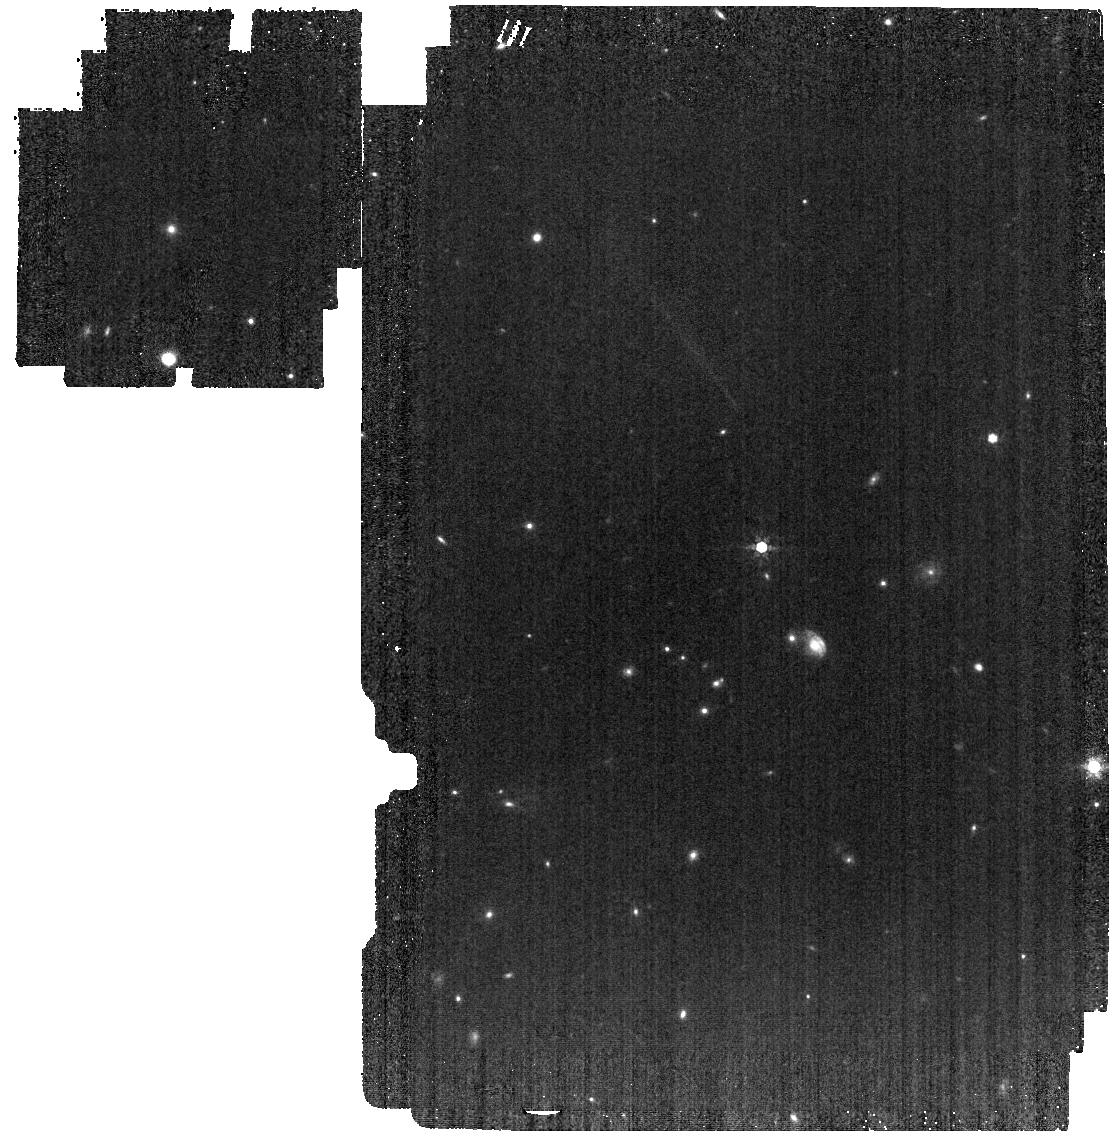
Target: GD-140. Instrument: MIRI. Filter: F770W. Exposure: 4 min. Observation ID: jw03621-o002_t001_miri_f770w

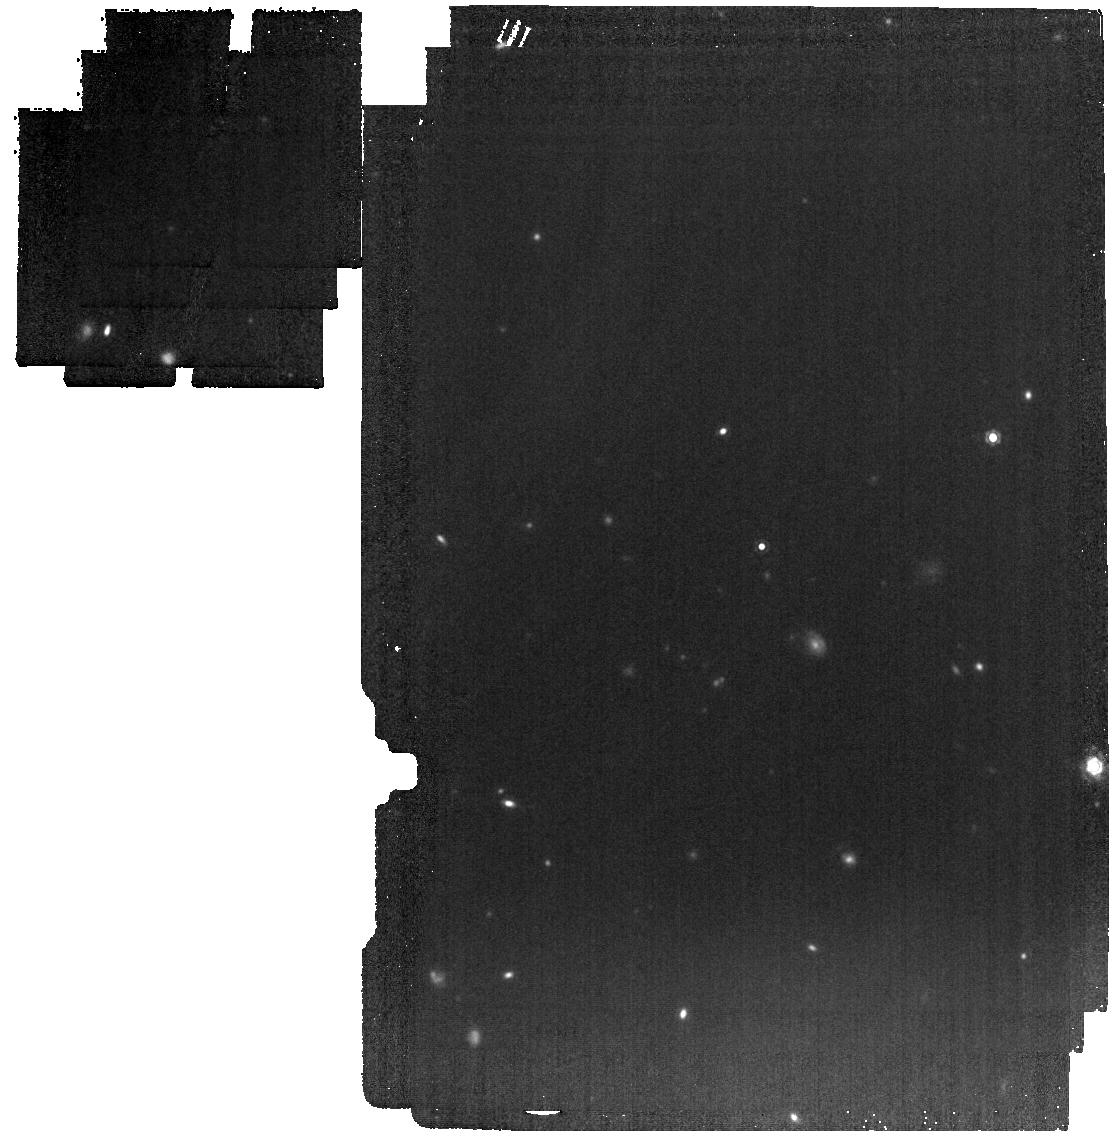
Target: GD-140. Instrument: MIRI. Filter: F1280W. Exposure: 4 min. Observation ID: jw03621-o002_t001_miri_f1280w

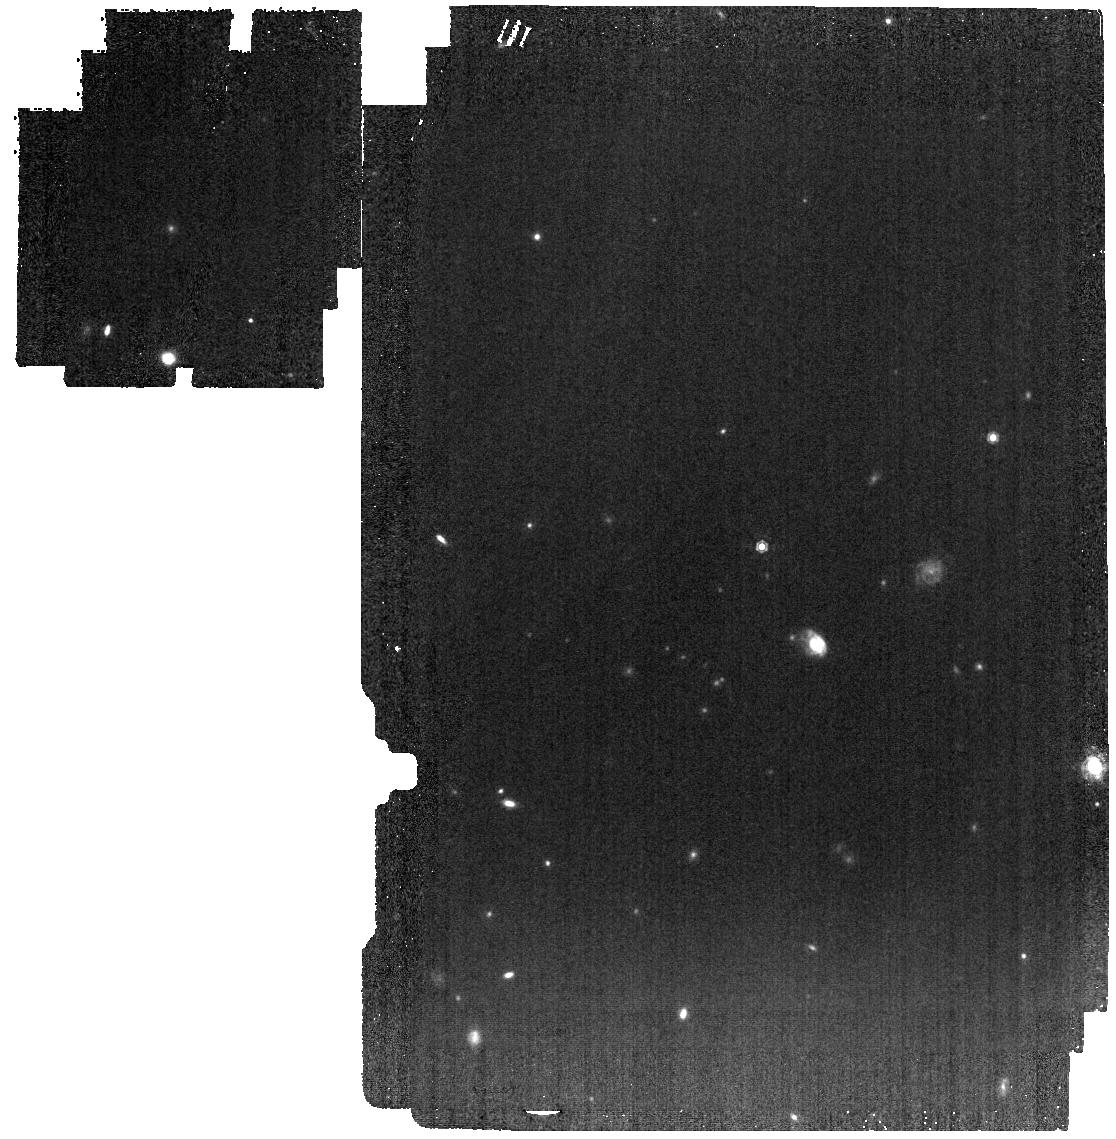
Target: GD-140. Instrument: MIRI. Filter: F1000W. Exposure: 4 min. Observation ID: jw03621-o002_t001_miri_f1000w

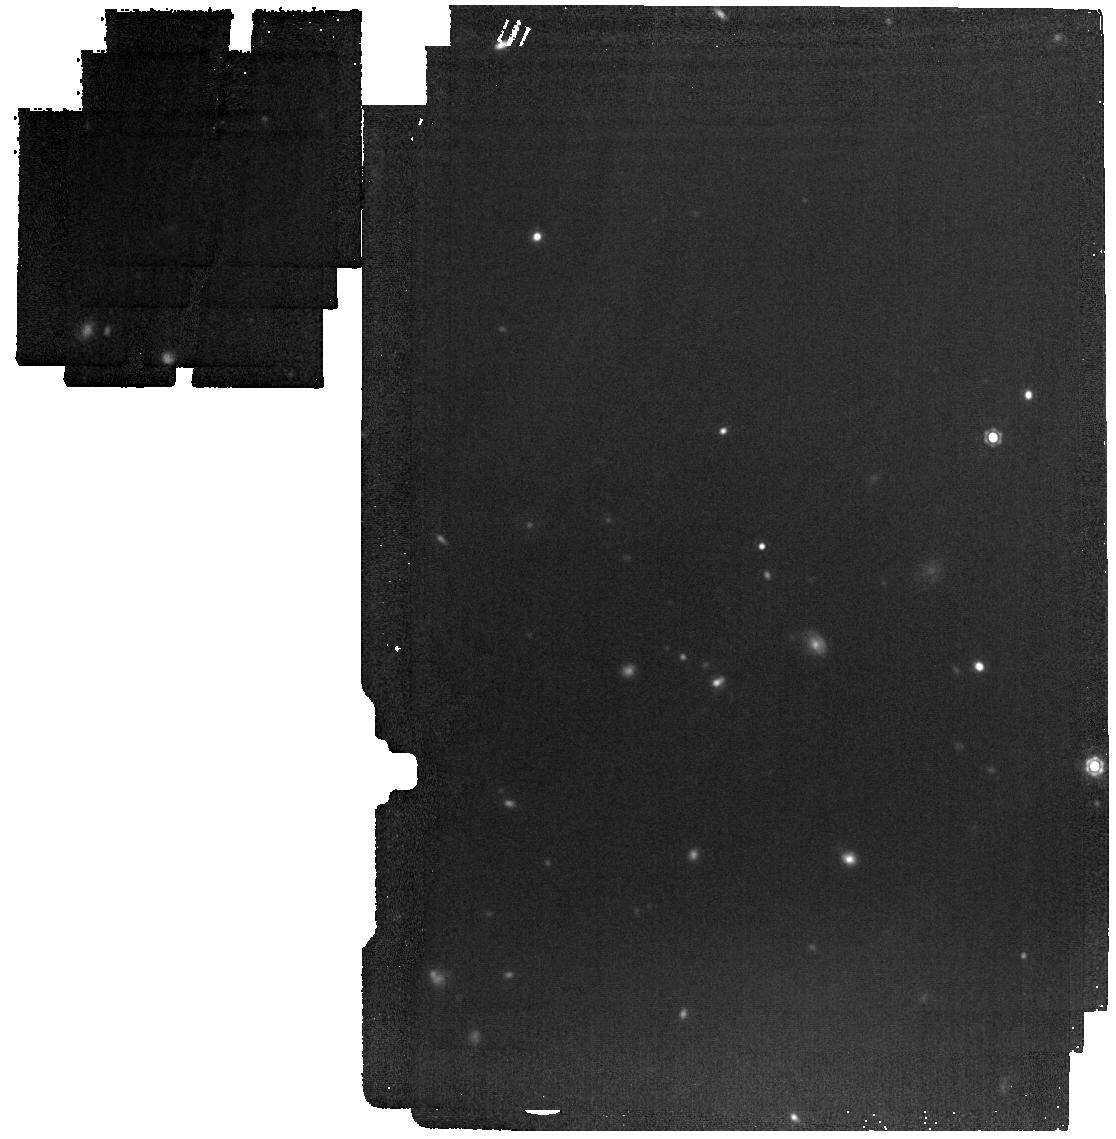
Target: GD-140. Instrument: MIRI. Filter: F1500W. Exposure: 4 min. Observation ID: jw03621-o002_t001_miri_f1500w

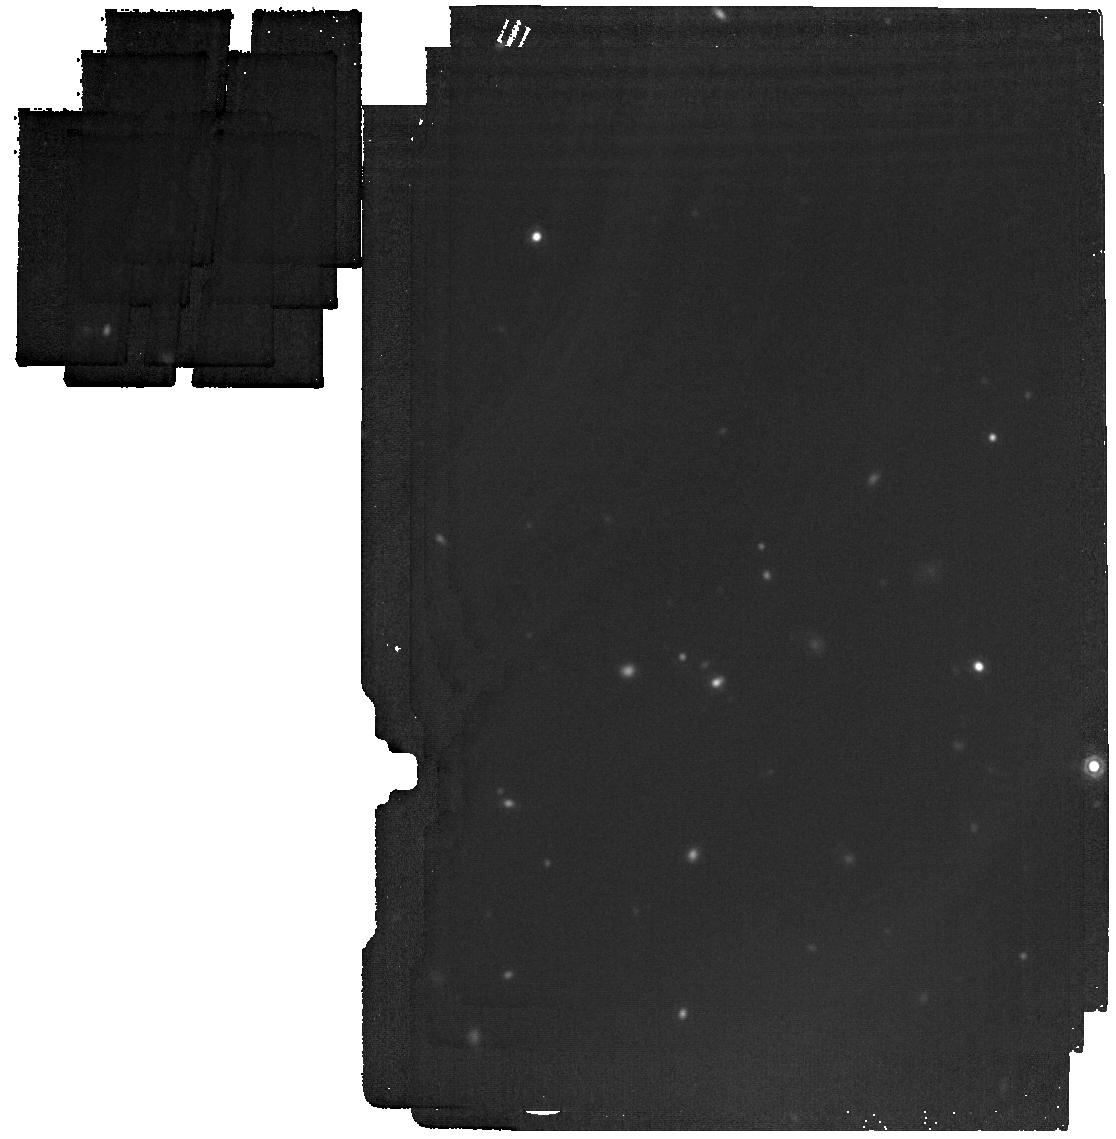
Target: GD-140. Instrument: MIRI. Filter: F1800W. Exposure: 6 min. Observation ID: jw03621-o002_t001_miri_f1800w

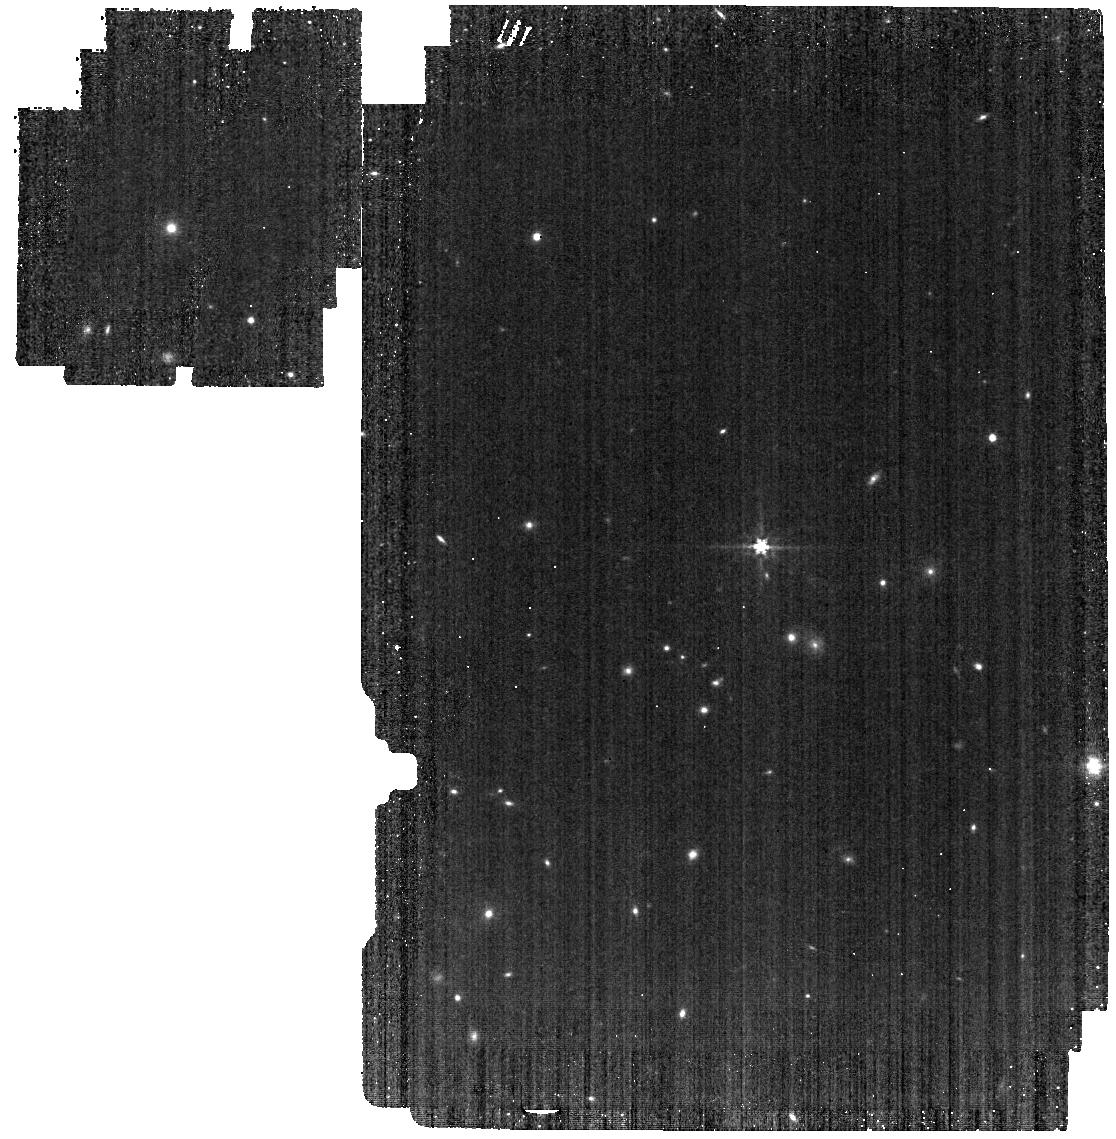
Target: GD-140. Instrument: MIRI. Filter: F560W. Exposure: 4 min. Observation ID: jw03621-o002_t001_miri_f560w

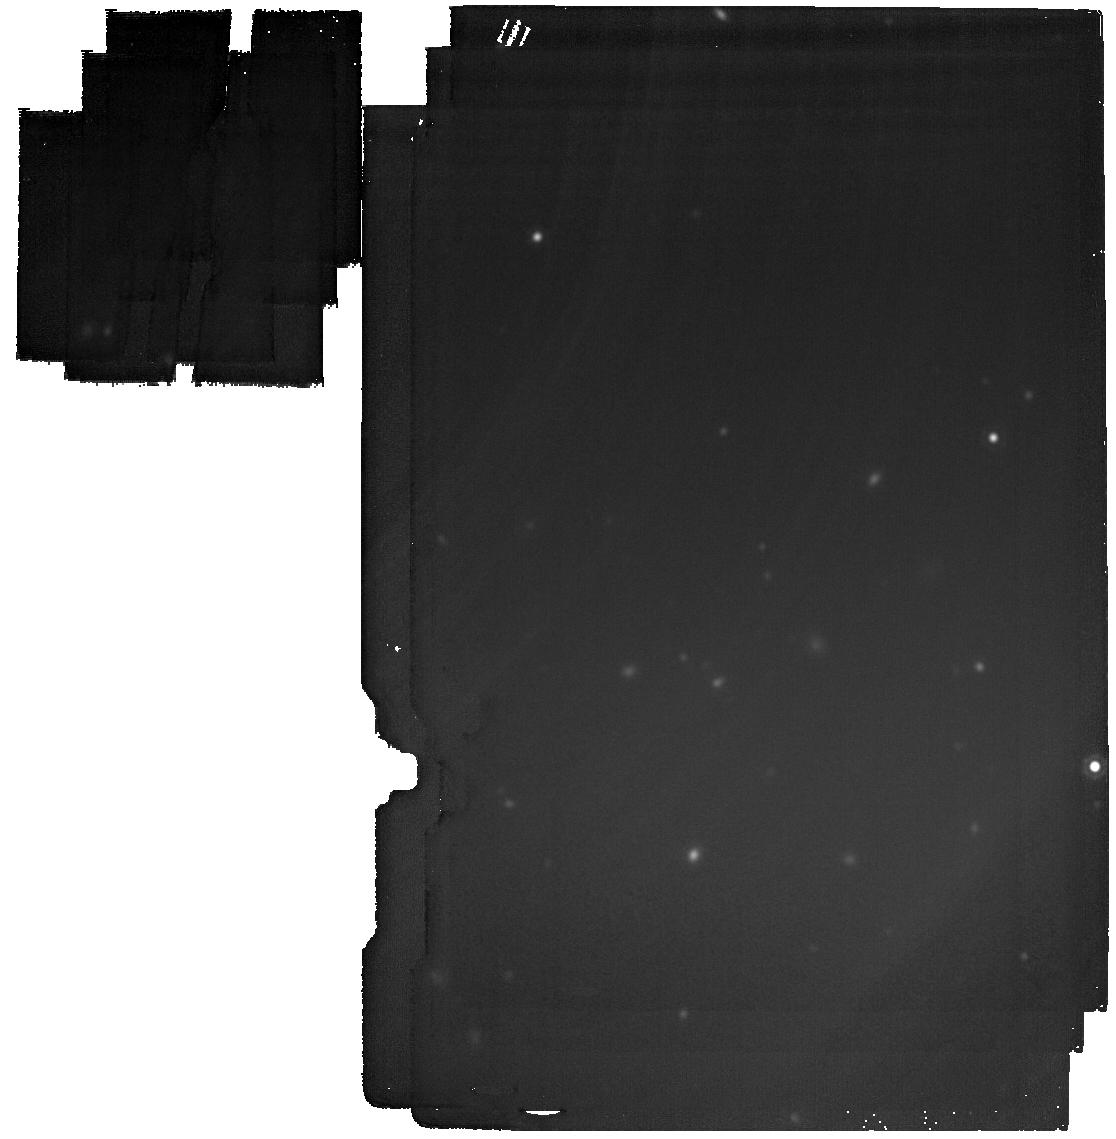
Target: GD-140. Instrument: MIRI. Filter: F2100W. Exposure: 24 min. Observation ID: jw03621-o002_t001_miri_f2100w

Confirming a Giant Planet Around the White Dwarf GD 140 (PI: Venner, Alexander)

White dwarfs represent the end state of evolution for the vast majority of stars in the galaxy. Planets are now known to be ubiquitous companions to stars, yet very little is known about their fate after their host stars after they become white dwarfs. We have discovered a candidate giant planet orbiting the nearby young white dwarf GD 140 based on evidence from astrometry and Spitzer photometry. We request 0.8 hours of MIRI imaging observations to detect and confirm this planet candidate. We will accomplish this by detecting a mid-infrared excess in GD 140's spectrum arising from planetary thermal emission. The planet is predicted to outshine the white dwarf beyond 12 micrometres, allowing us to confirm the planet with overwhelming confidence and precisely measure its temperature and mass. Additionally, we will be able to fully resolve the planet if it lies more than approximately 0.8 arcseconds (>12 AU) from the white dwarf. The confirmation of this planet would represent a significant addition to the small number of known planets around white dwarfs, and would offer immense opportunities for further study such as characterising its orbit and atmosphere.